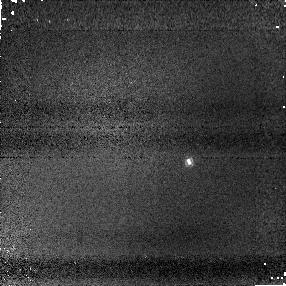
Target: SDSS2052-16
Instrument: NICMOS/NIC1
Filter: F110M
Exposure: 3 min
Observation ID: na2612020

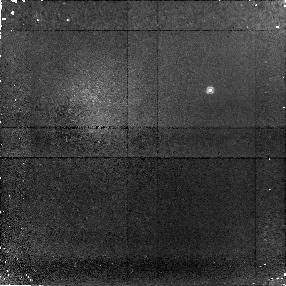
Target: 2M0518-28AB
Instrument: NICMOS/NIC1
Filter: F090M
Exposure: 28 min
Observation ID: na2605010

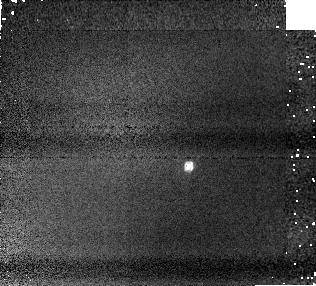
Target: SDSS0423-04AB
Instrument: NICMOS/NIC1
Filter: F110M
Exposure: 2 min
Observation ID: na2603020

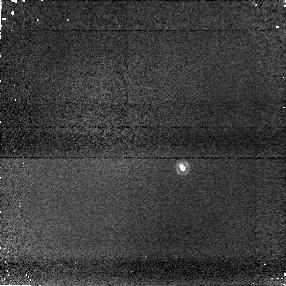
Target: SDSS1534+16
Instrument: NICMOS/NIC1
Filter: F170M
Exposure: 4 min
Observation ID: na2610040

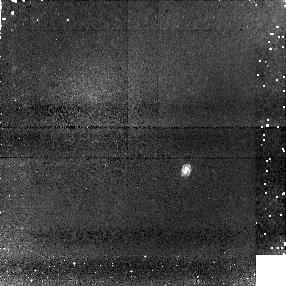
Target: DENIS0205-1159
Instrument: NICMOS/NIC1
Filter: F113N
Exposure: 29 min
Observation ID: na2602080

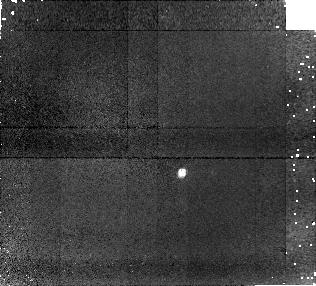
Target: 2M2252-17
Instrument: NICMOS/NIC1
Filter: F090M
Exposure: 15 min
Observation ID: na2604010

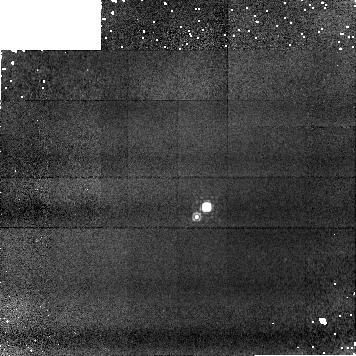
Target: EPS-IND-BAB
Instrument: NICMOS/NIC1
Filter: F113N
Exposure: 17 min
Observation ID: na2601040

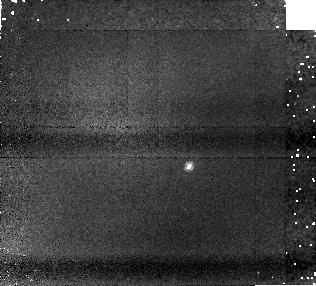
Target: SDSS0423-04AB
Instrument: NICMOS/NIC1
Filter: F108N
Exposure: 21 min
Observation ID: na2603030

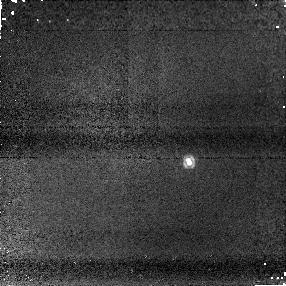
Target: SDSS2052-16
Instrument: NICMOS/NIC1
Filter: F145M
Exposure: 6 min
Observation ID: na2612030

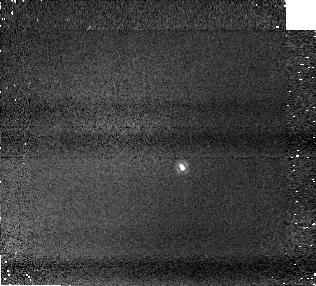
Target: SDSS1534+16
Instrument: NICMOS/NIC1
Filter: F160W
Exposure: 2 min
Observation ID: na2610070

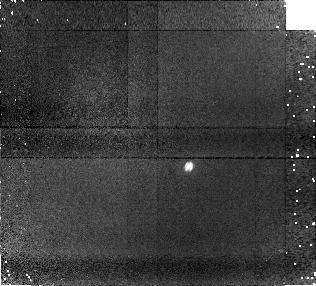
Target: SDSS0423-04AB
Instrument: NICMOS/NIC1
Filter: F090M
Exposure: 15 min
Observation ID: na2603010

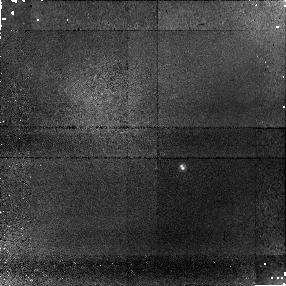
Target: SDSS1534+16
Instrument: NICMOS/NIC1
Filter: F090M
Exposure: 38 min
Observation ID: na2610010

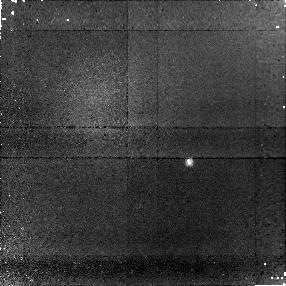
Target: SDSS2052-16
Instrument: NICMOS/NIC1
Filter: F090M
Exposure: 38 min
Observation ID: na2612010

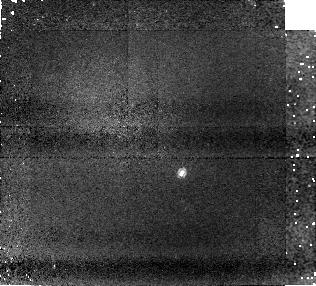
Target: 2M2252-17
Instrument: NICMOS/NIC1
Filter: F108N
Exposure: 21 min
Observation ID: na2604030

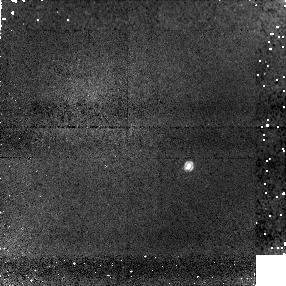
Target: SDSS0423-04AB
Instrument: NICMOS/NIC1
Filter: F113N
Exposure: 29 min
Observation ID: na2603080

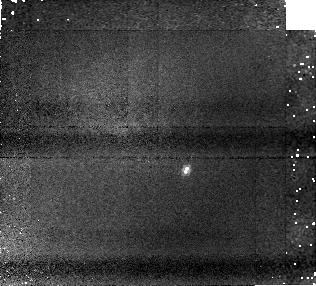
Target: DENIS0205-1159
Instrument: NICMOS/NIC1
Filter: F108N
Exposure: 21 min
Observation ID: na2602030

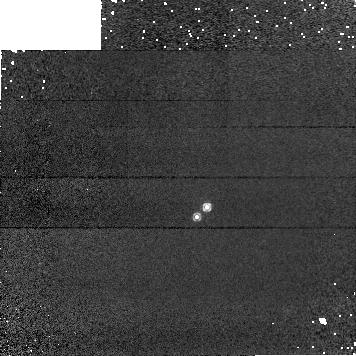
Target: EPS-IND-BAB
Instrument: NICMOS/NIC1
Filter: F108N
Exposure: 4 min
Observation ID: na2601030

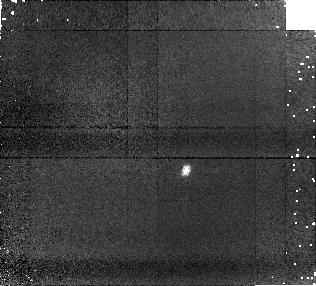
Target: DENIS0205-1159
Instrument: NICMOS/NIC1
Filter: F090M
Exposure: 15 min
Observation ID: na2602010

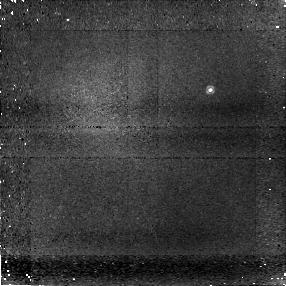
Target: 2M0518-28AB
Instrument: NICMOS/NIC1
Filter: F108N
Exposure: 43 min
Observation ID: na2605030

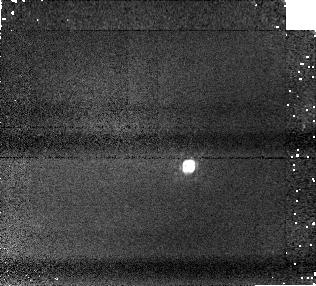
Target: SDSS0423-04AB
Instrument: NICMOS/NIC1
Filter: F145M
Exposure: 5 min
Observation ID: na2603050

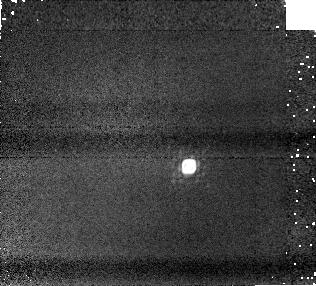
Target: SDSS0423-04AB
Instrument: NICMOS/NIC1
Filter: F170M
Exposure: 3 min
Observation ID: na2603060

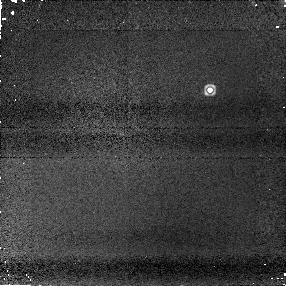
Target: 2M0518-28AB
Instrument: NICMOS/NIC1
Filter: F145M
Exposure: 4 min
Observation ID: na2605050

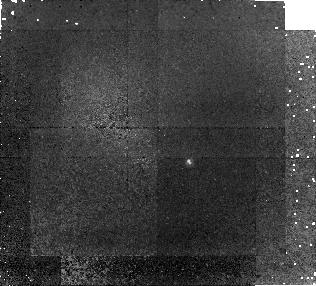
Target: SDSS2052-16
Instrument: NICMOS/NIC1
Filter: F108N
Exposure: 1.2 h
Observation ID: na2612060

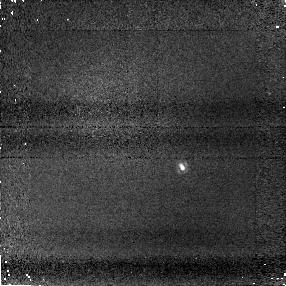
Target: SDSS1534+16
Instrument: NICMOS/NIC1
Filter: F145M
Exposure: 6 min
Observation ID: na2610030

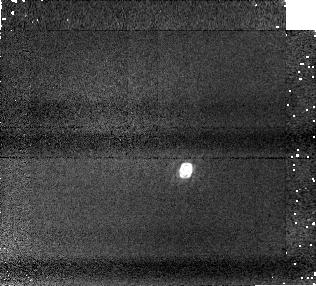
Target: DENIS0205-1159
Instrument: NICMOS/NIC1
Filter: F145M
Exposure: 5 min
Observation ID: na2602050

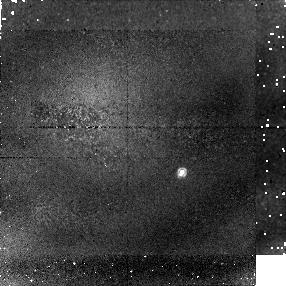
Target: 2M2252-17
Instrument: NICMOS/NIC1
Filter: F113N
Exposure: 29 min
Observation ID: na2604080

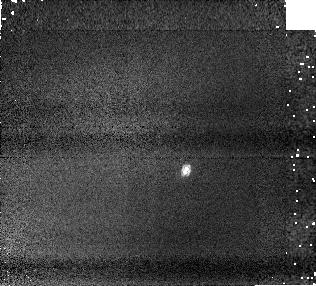
Target: DENIS0205-1159
Instrument: NICMOS/NIC1
Filter: F110M
Exposure: 2 min
Observation ID: na2602020

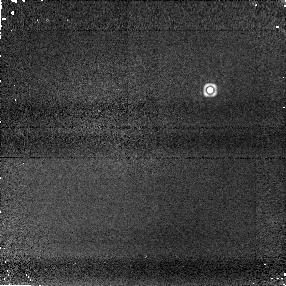
Target: 2M0518-28AB
Instrument: NICMOS/NIC1
Filter: F170M
Exposure: 3 min
Observation ID: na2605060

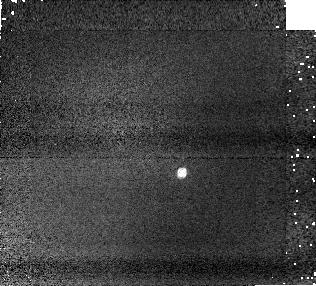
Target: 2M2252-17
Instrument: NICMOS/NIC1
Filter: F110M
Exposure: 2 min
Observation ID: na2604020

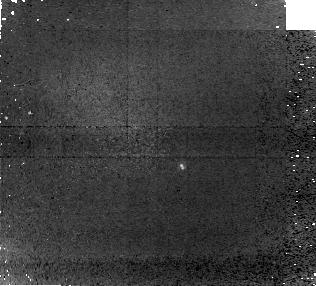
Target: SDSS1534+16
Instrument: NICMOS/NIC1
Filter: F108N
Exposure: 1.2 h
Observation ID: na2610060

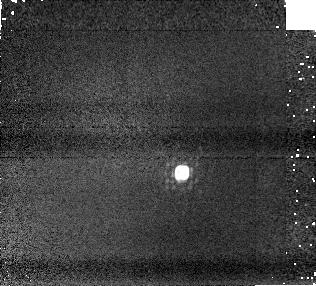
Target: 2M2252-17
Instrument: NICMOS/NIC1
Filter: F170M
Exposure: 3 min
Observation ID: na2604060

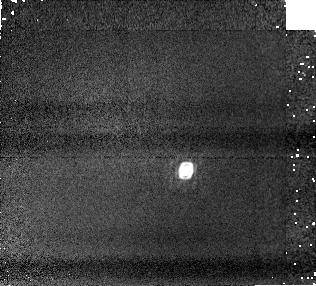
Target: DENIS0205-1159
Instrument: NICMOS/NIC1
Filter: F170M
Exposure: 3 min
Observation ID: na2602060

Resolving Ultracool Astrophysics with Brown Dwarf Binaries (PI: Liu, Michael C.)

We propose to obtain resolved far-red and near-IR photometry of 13 brown dwarf binaries with HST/NICMOS in order to study one of the long-standing puzzles in ultracool astrophysics, namely the rapid change in spectra from L dwarfs to T dwarfs at nearly constant effective temperature (a.k.a. the "L/T transition''). While many nearby brown dwarfs have been studied, use of such samples is inevitably hindered by the unknown ages, masses, and metallicities of the field population. Characterization of resolved ultracool binaries is a promising avenue for addressing this problem, by providing coeval systems of the same composition with comparable masses and temperatures. Our proposed HST/NICMOS (0.9-1.6 micron) observations will be combined with longer wavelength ground-based photometry and spectroscopy from Keck laser guide star adaptive optics. The resulting multiband (0.9-2.5 micron) dataset will be a unique resource for measuring the evolution of spectral energy distributions across the L/T transition, to test state-of-the-art atmospheric models, and to determine the physical process(es) that dominate the L/T transition. Understanding the L/T transition is important not only for testing brown dwarf atmospheres, but also provides a key pathway for understanding the same physical effects, namely the formation and removal of clouds, in the atmospheres of the extrasolar planets.